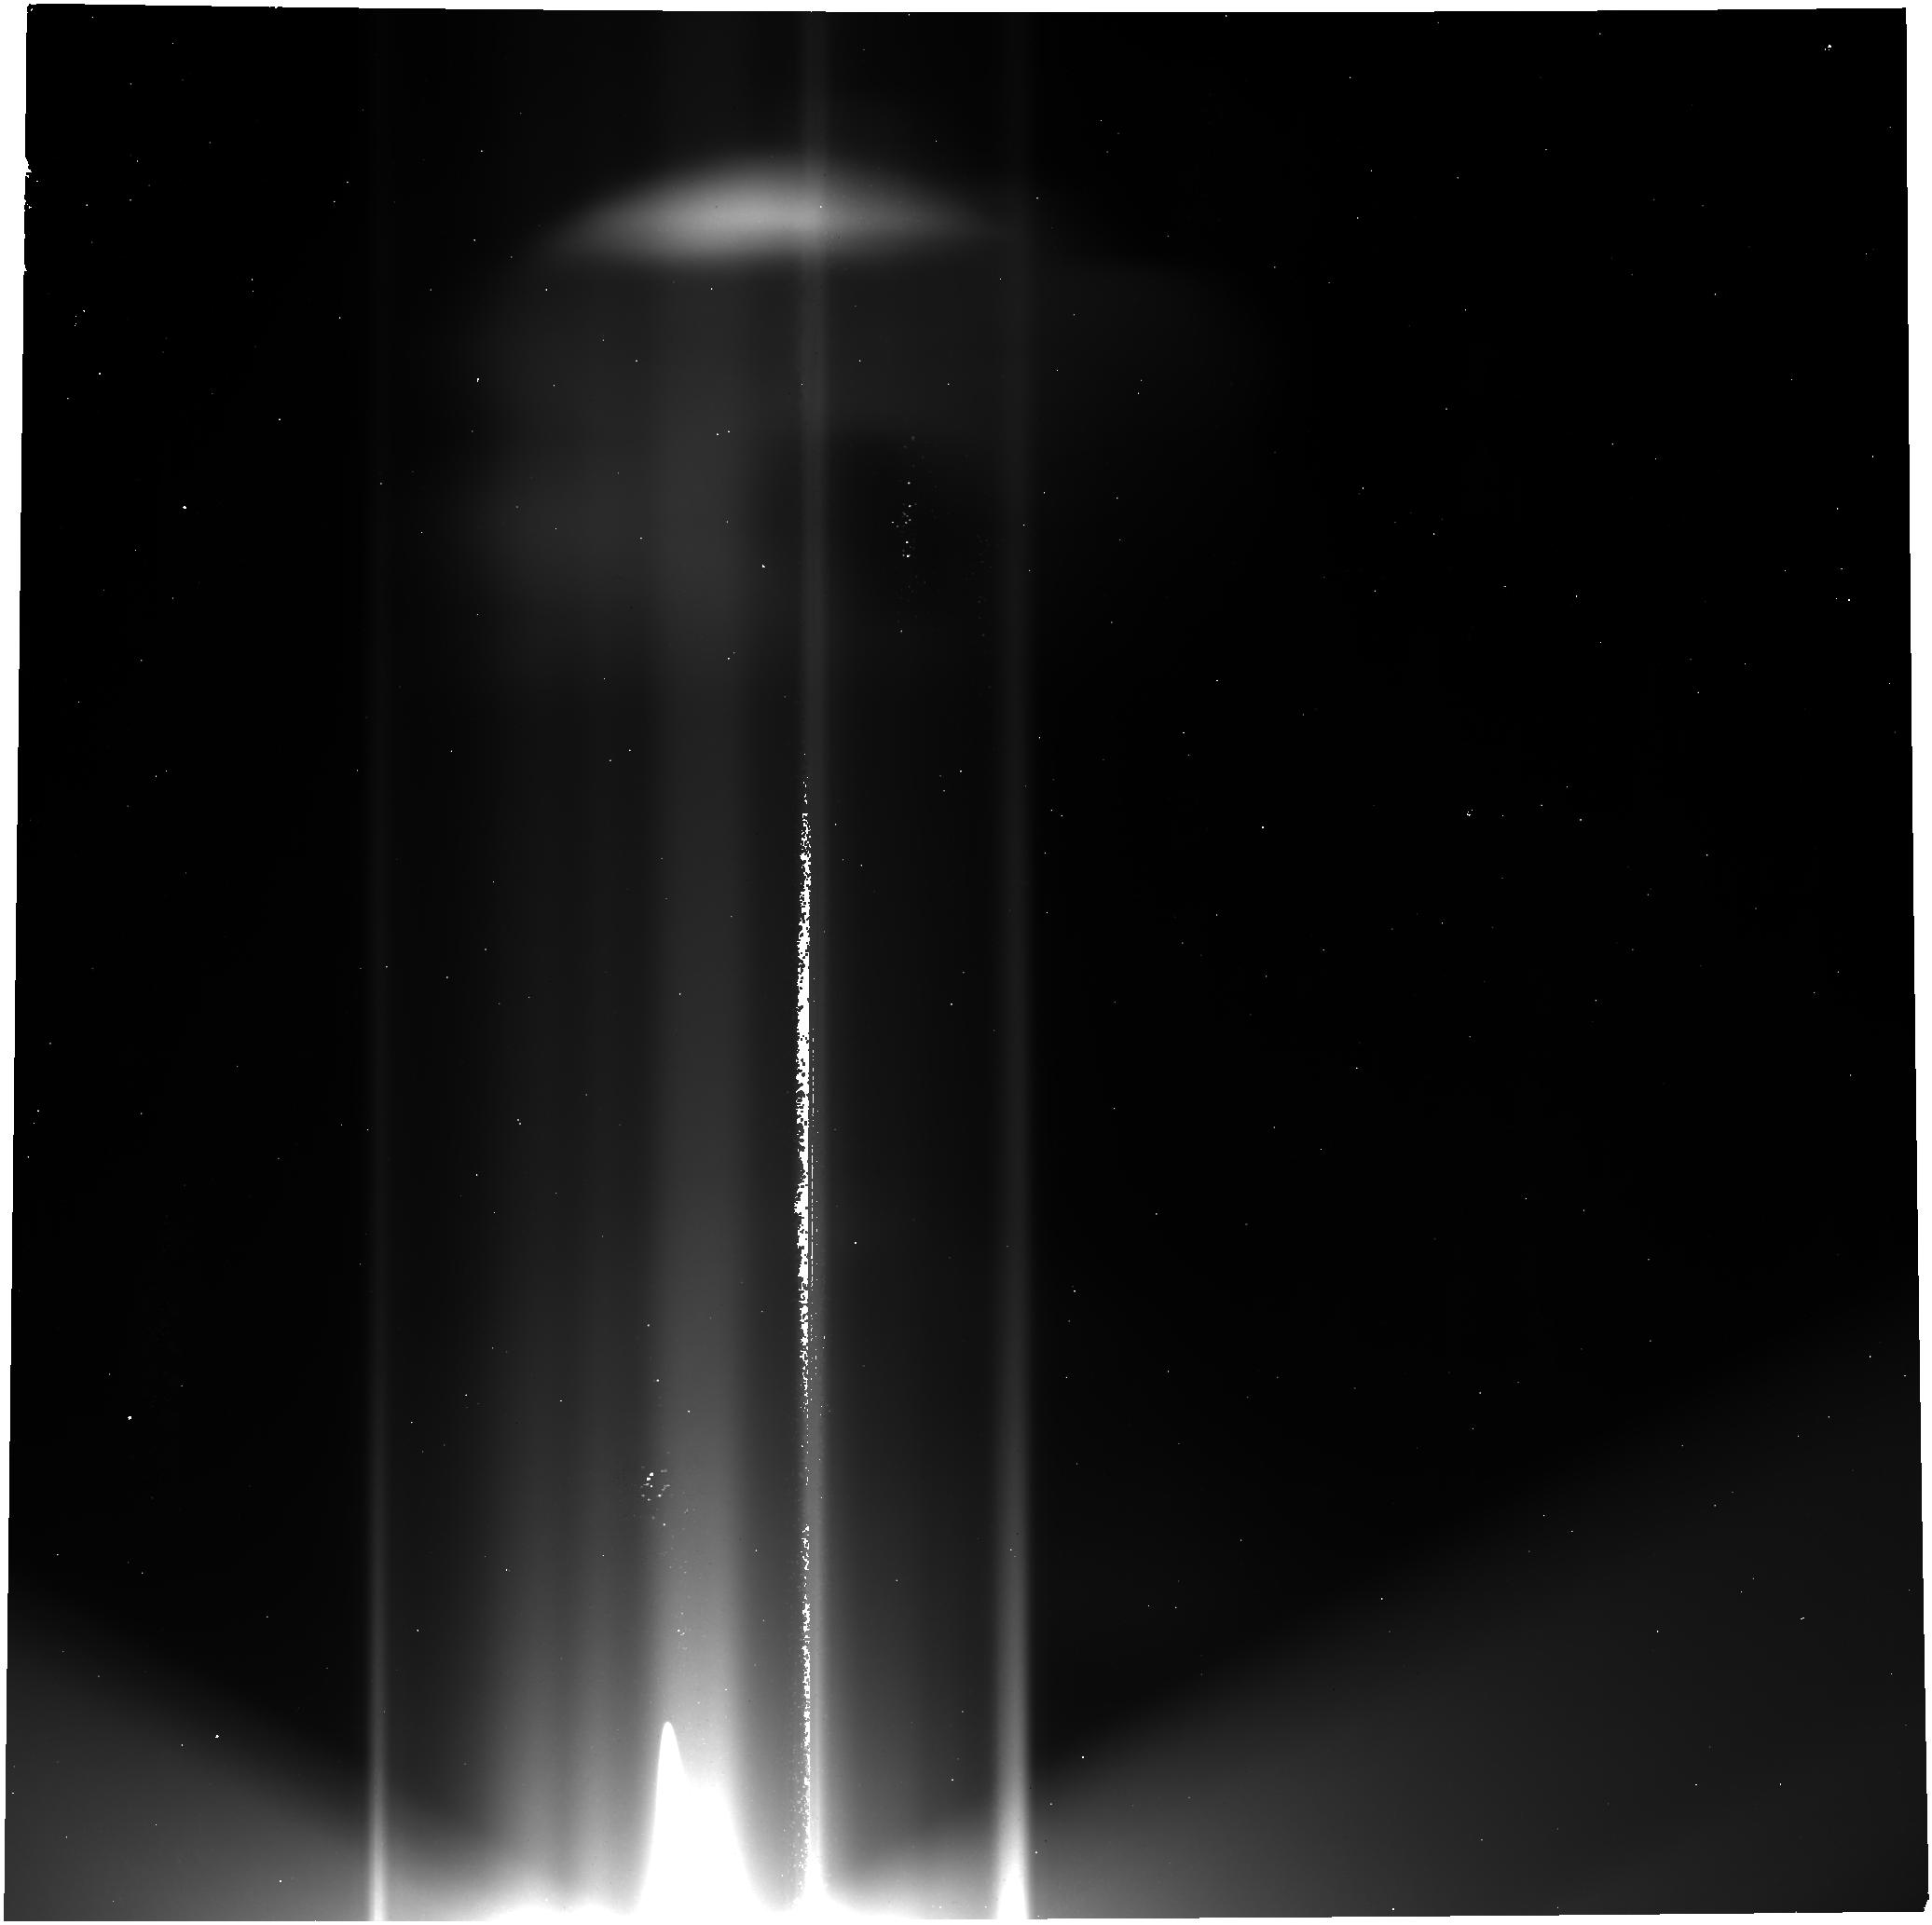
Target: GANYMEDE-OFFSET-V3. Instrument: NIRCAM. Filter: F356W. Exposure: 1.7 h. Observation ID: jw02134-o003_t005_nircam_clear-f356w

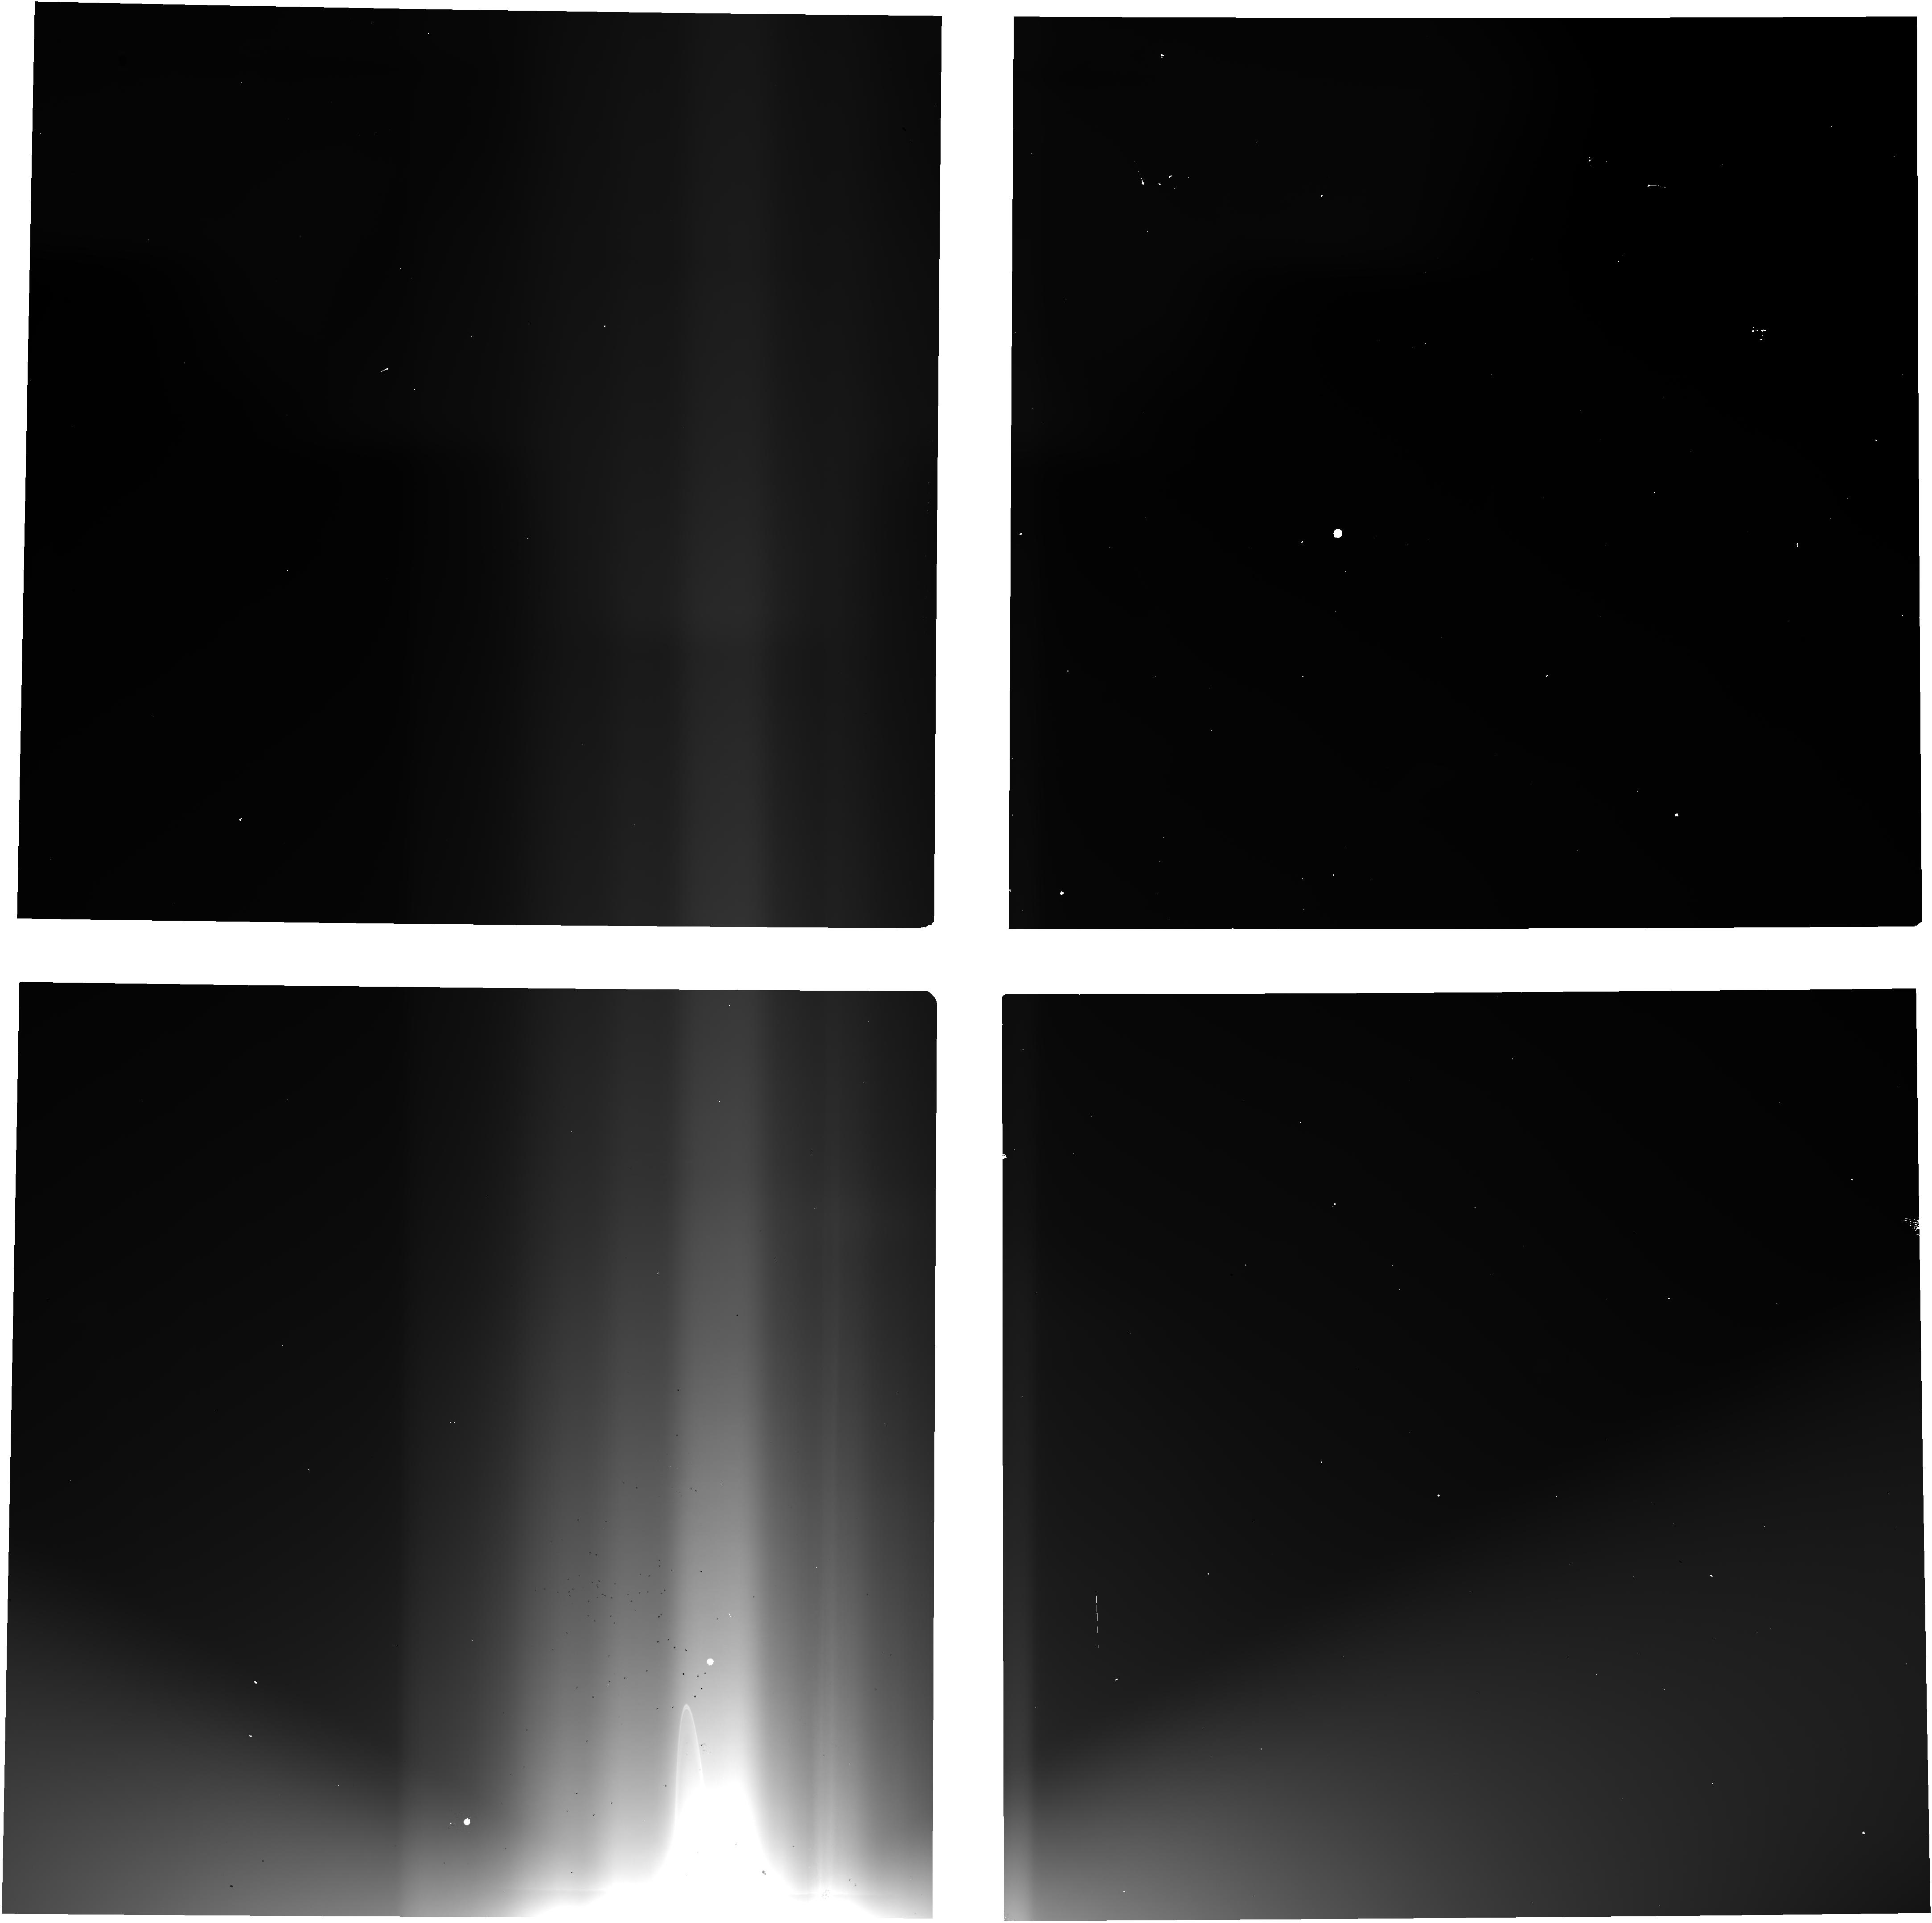
Target: GANYMEDE-OFFSET-V3. Instrument: NIRCAM. Filter: F140M. Exposure: 1.7 h. Observation ID: jw02134-o003_t005_nircam_clear-f140m

Absolute Brightness Measuremt of the Extragalactic Background Light Using Gallilean Satellites Eclipse Occultations (PI: Tsumura, Kohji)

The Extragalactic Background Light (EBL) as an integrated history of the early universe is important for the study of unresolved star formation. However, previous EBL measurements suffer from residual contamination from strong foregrounds, the zodiacal light (ZL). We propose to observe Galilean satellites eclipsed in the Jovian shadow as occulters to detect the absolute EBL intensity without any ZL uncertainty. ZL originates inside the Jovian orbit; since the Galilean satellites in eclipse shield all light beyond the Jovian orbit, they should be detected as 'dark spots' if the strong EBL implied by previous observations exists. The intensity deficit of this dark spot relative to the surrounding sky directly measures the brightness of EBL, free from any assumptions about ZL. The observationl condition for EBL is perfect at JWST Cycle-1 season because Jupiter locates at high Galactic latitude (|b| > 40 deg) and deep eclipses will occure, which is the opportunity once in 6 years. Therefore, observations in this Cycle-1 are highly required.